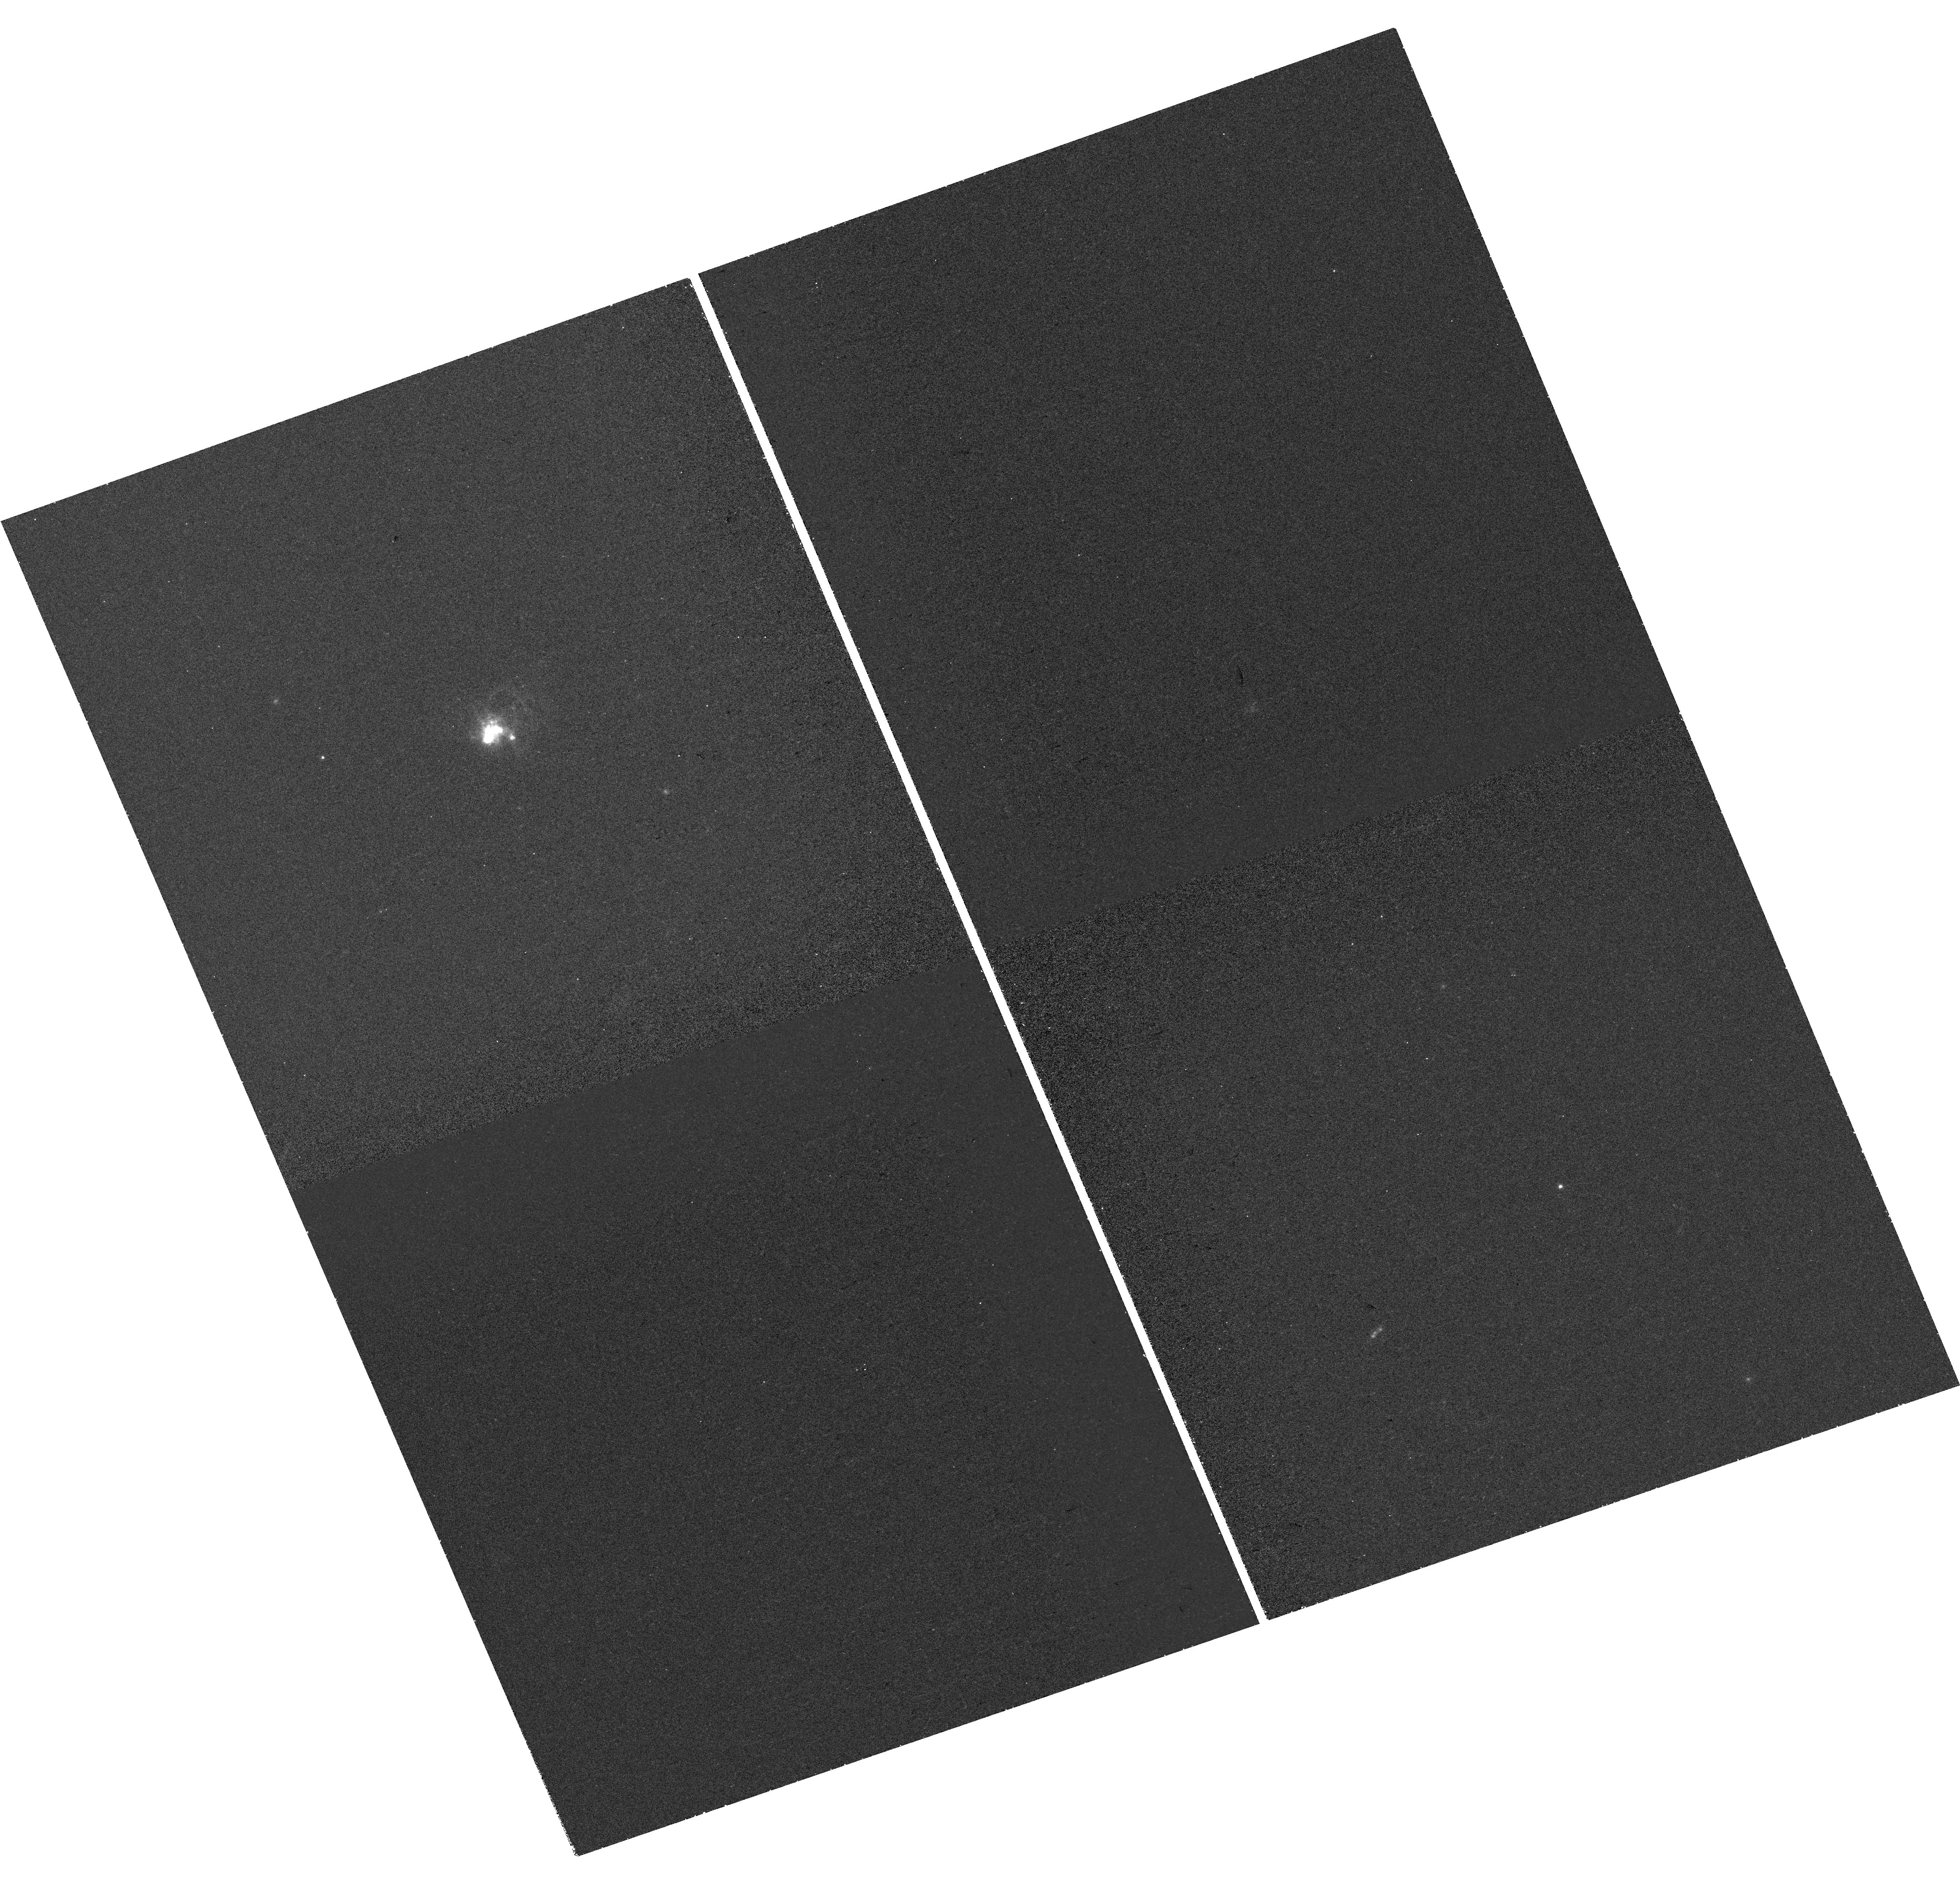
Target: SBS-0335-052. Instrument: WFC3/UVIS. Filter: FQ387N. Exposure: 41 min. Observation ID: hst_16763_07_wfc3_uvis_fq492n_iepy07

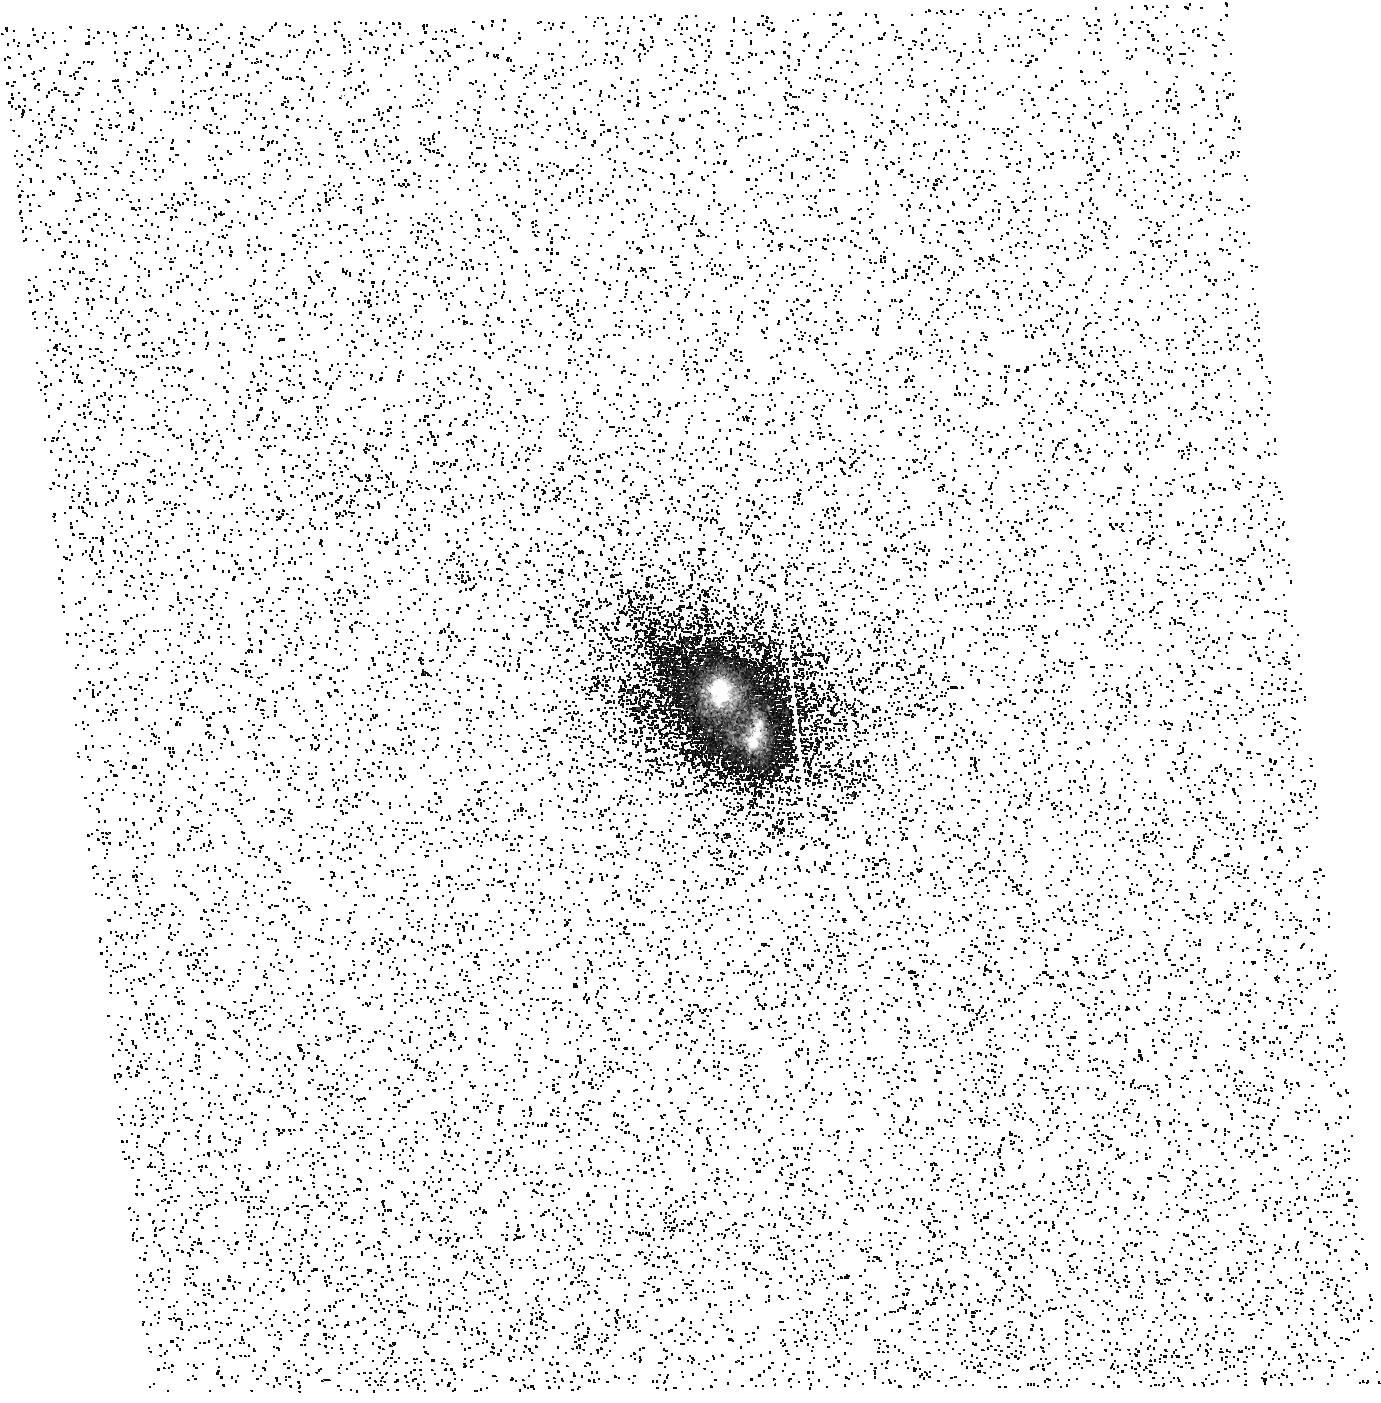
Target: J141851. Instrument: ACS/SBC. Filter: F150LP. Exposure: 22 min. Observation ID: hst_16763_13_acs_sbc_f150lp_jepy13

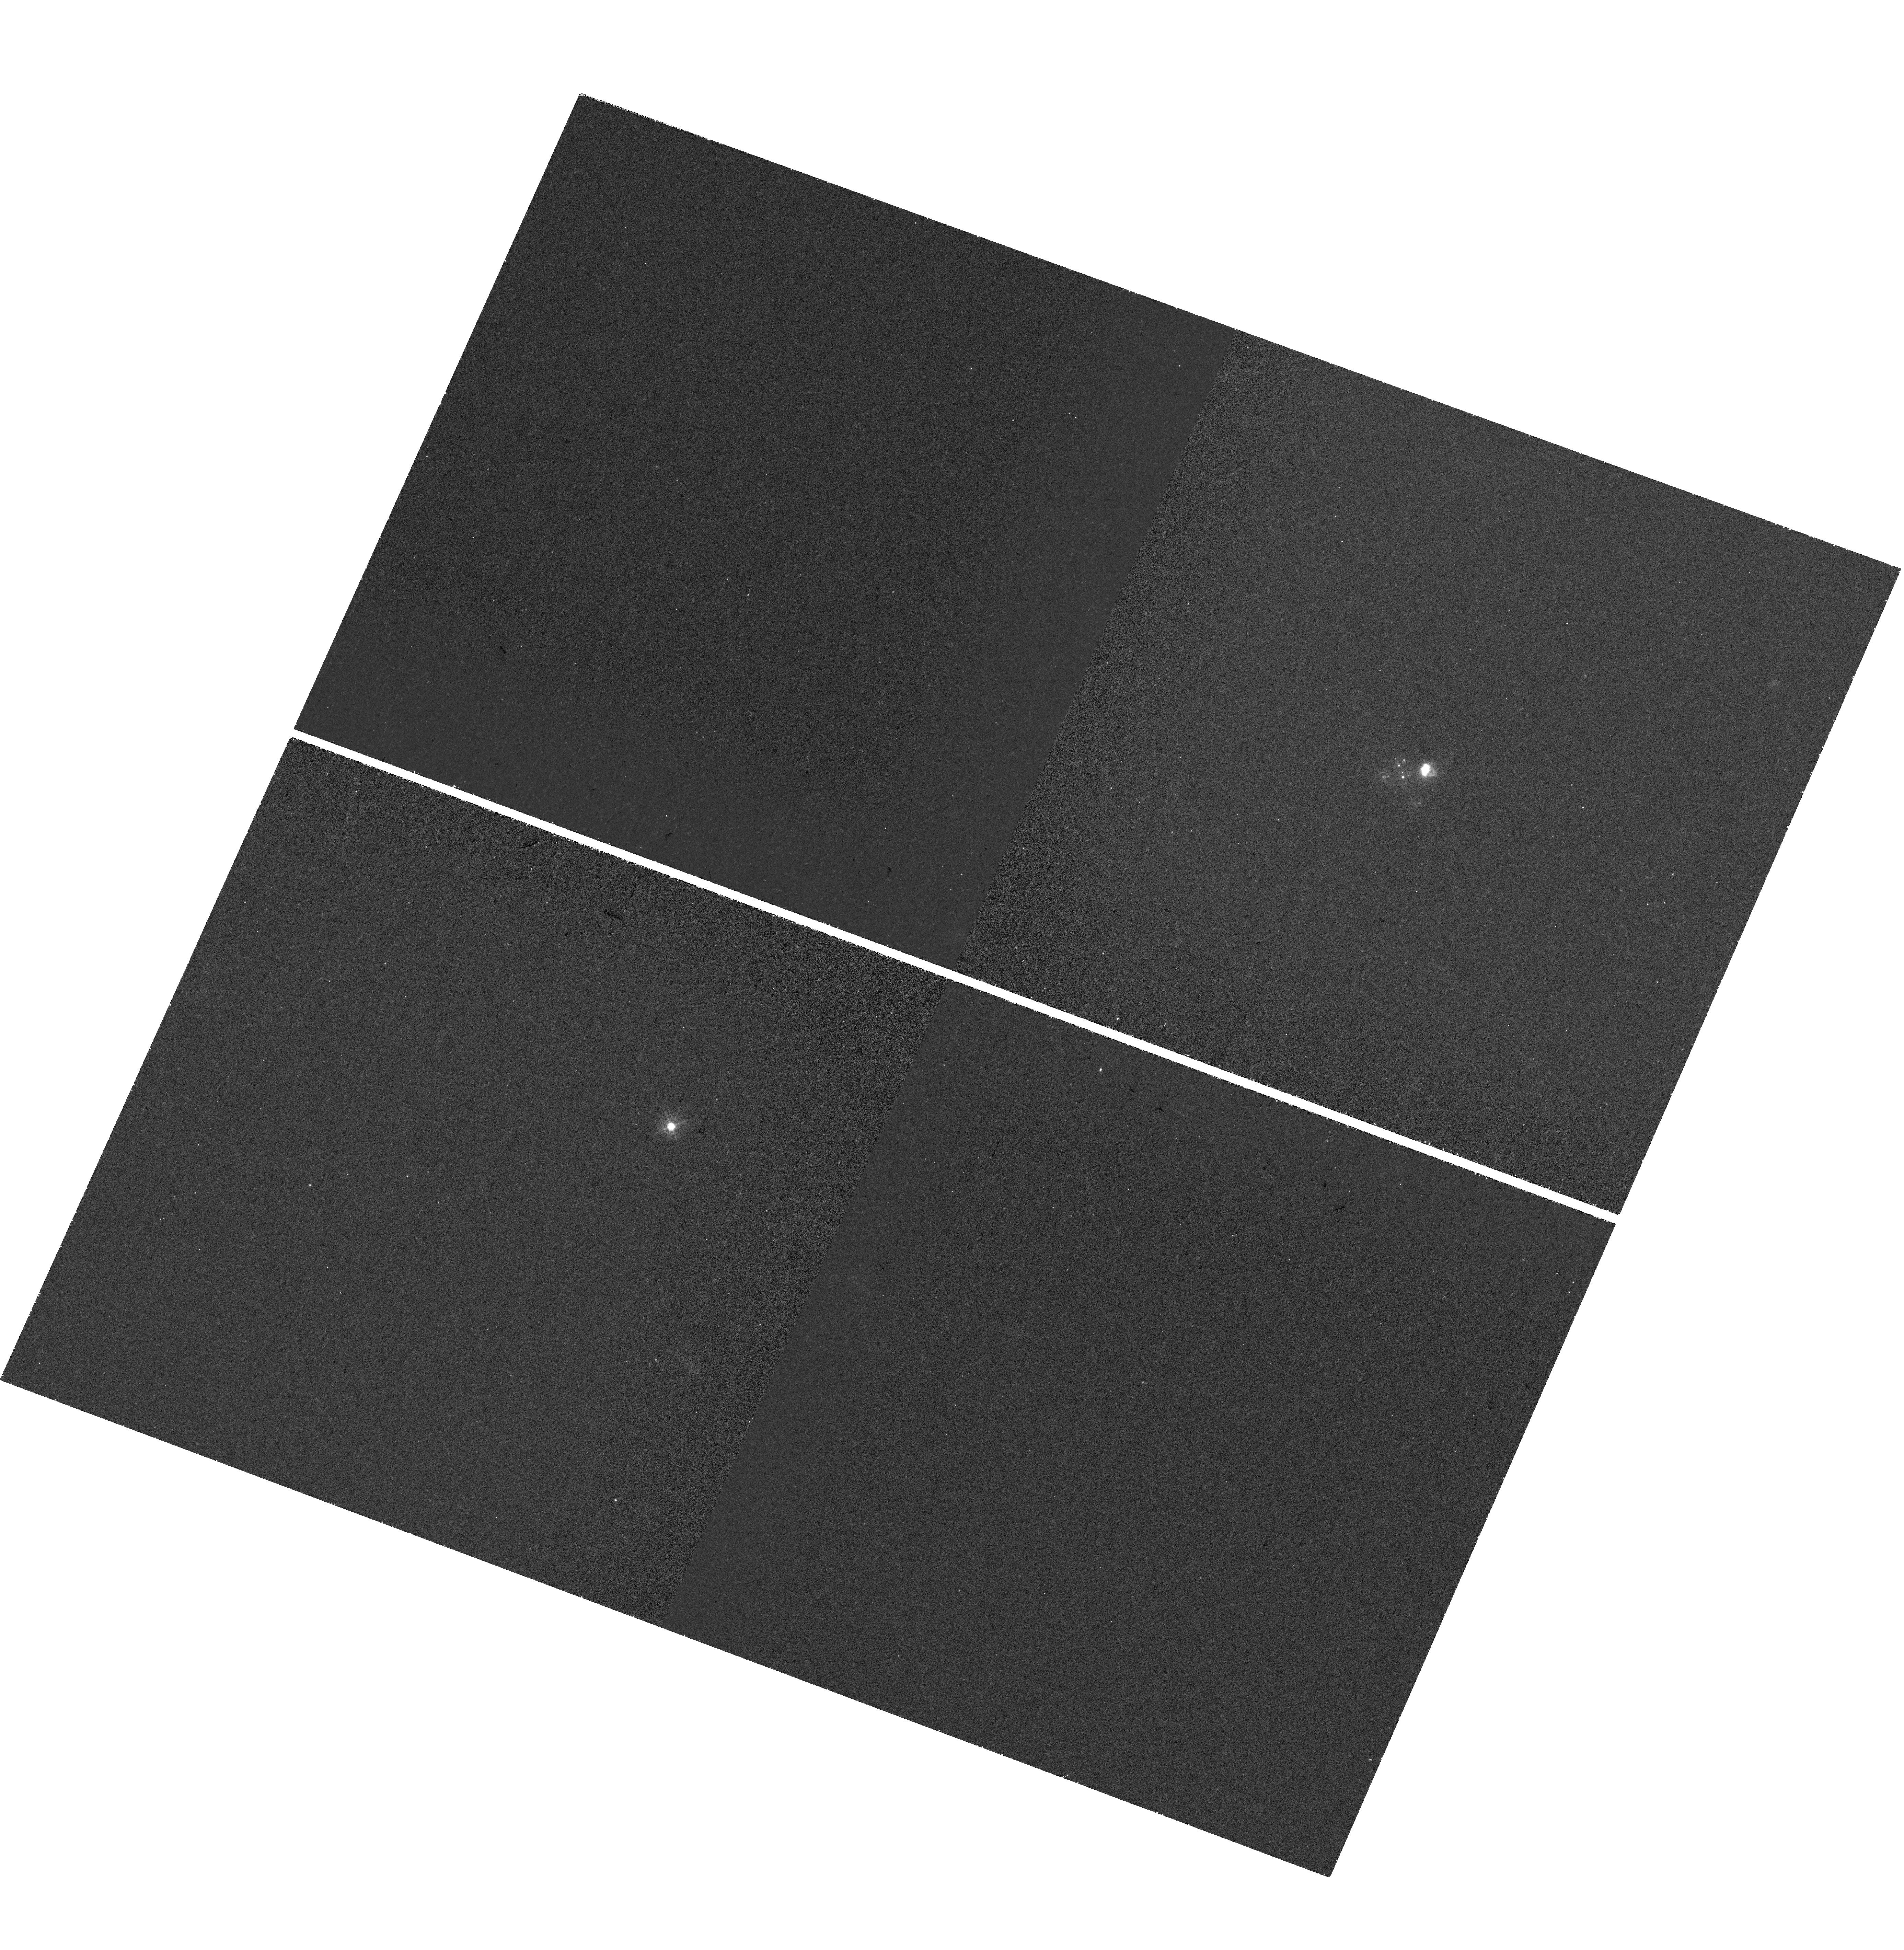
Target: J104457. Instrument: WFC3/UVIS. Filter: FQ387N. Exposure: 41 min. Observation ID: hst_16763_11_wfc3_uvis_fq492n_iepy11

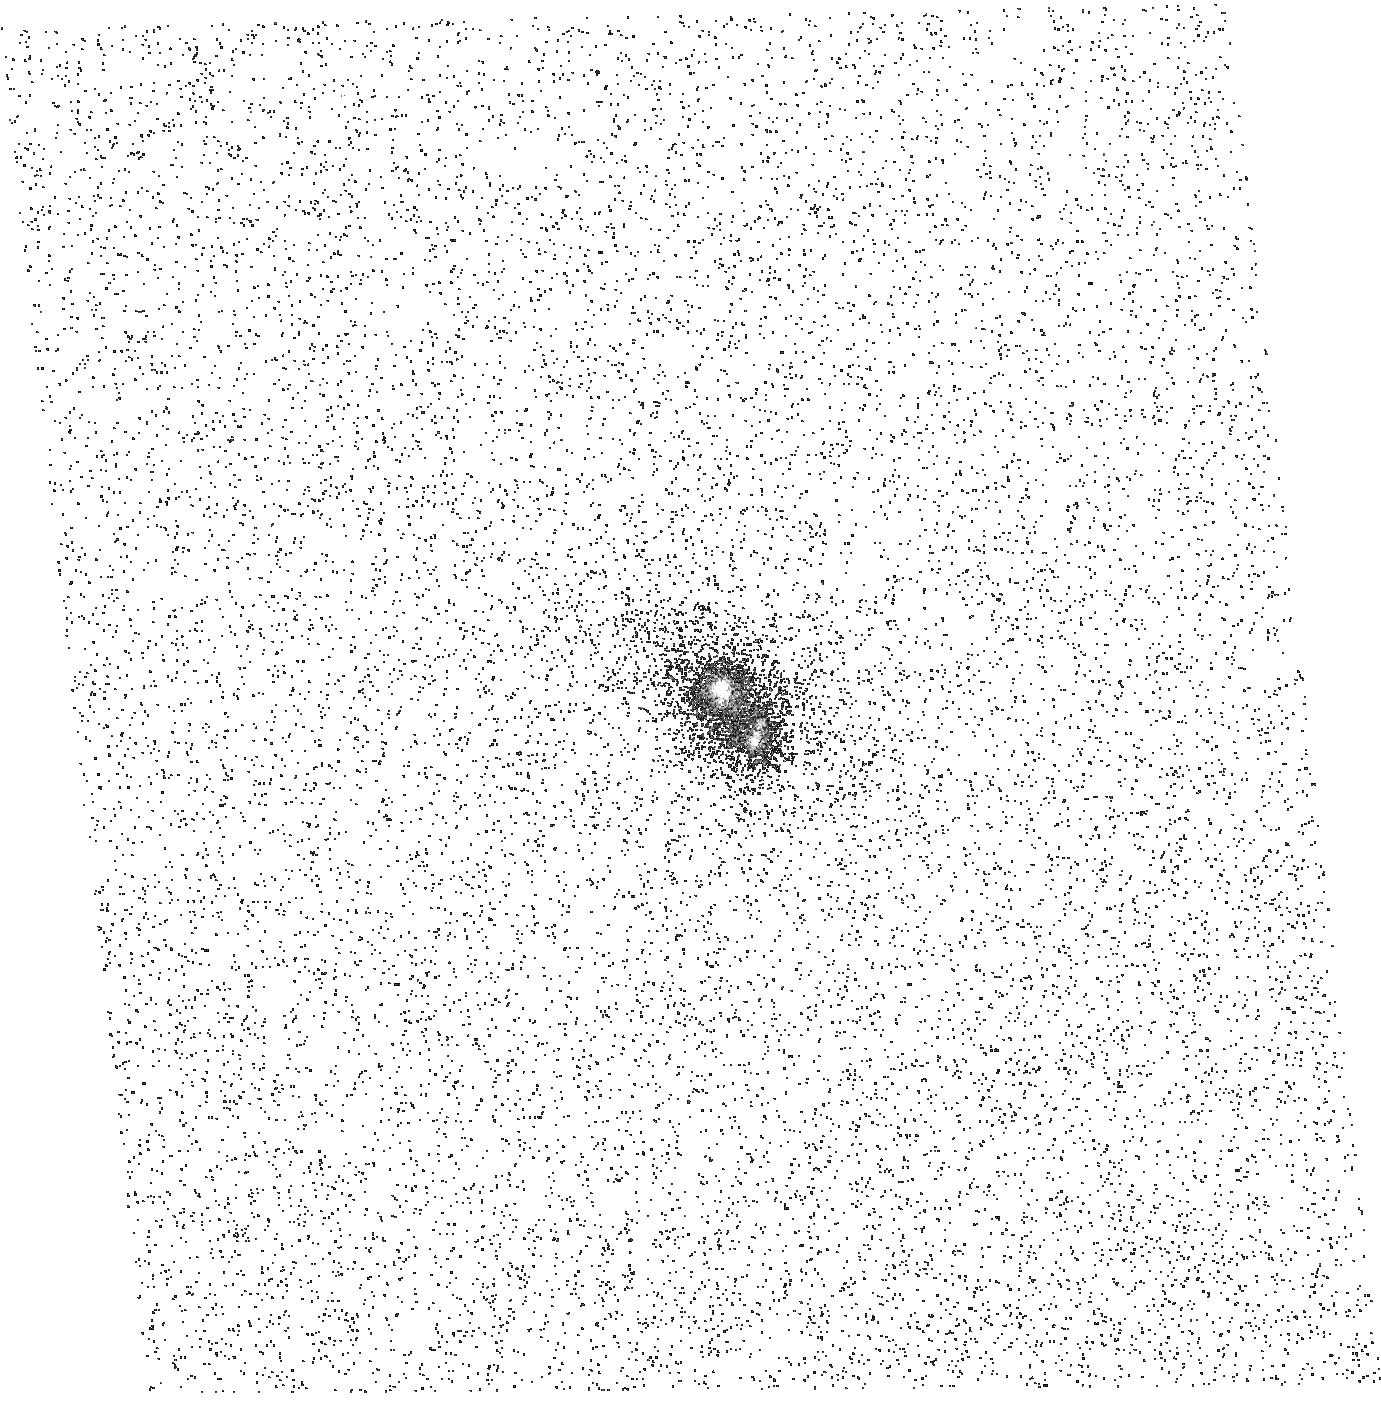
Target: J141851. Instrument: ACS/SBC. Filter: F165LP. Exposure: 22 min. Observation ID: hst_16763_13_acs_sbc_f165lp_jepy13

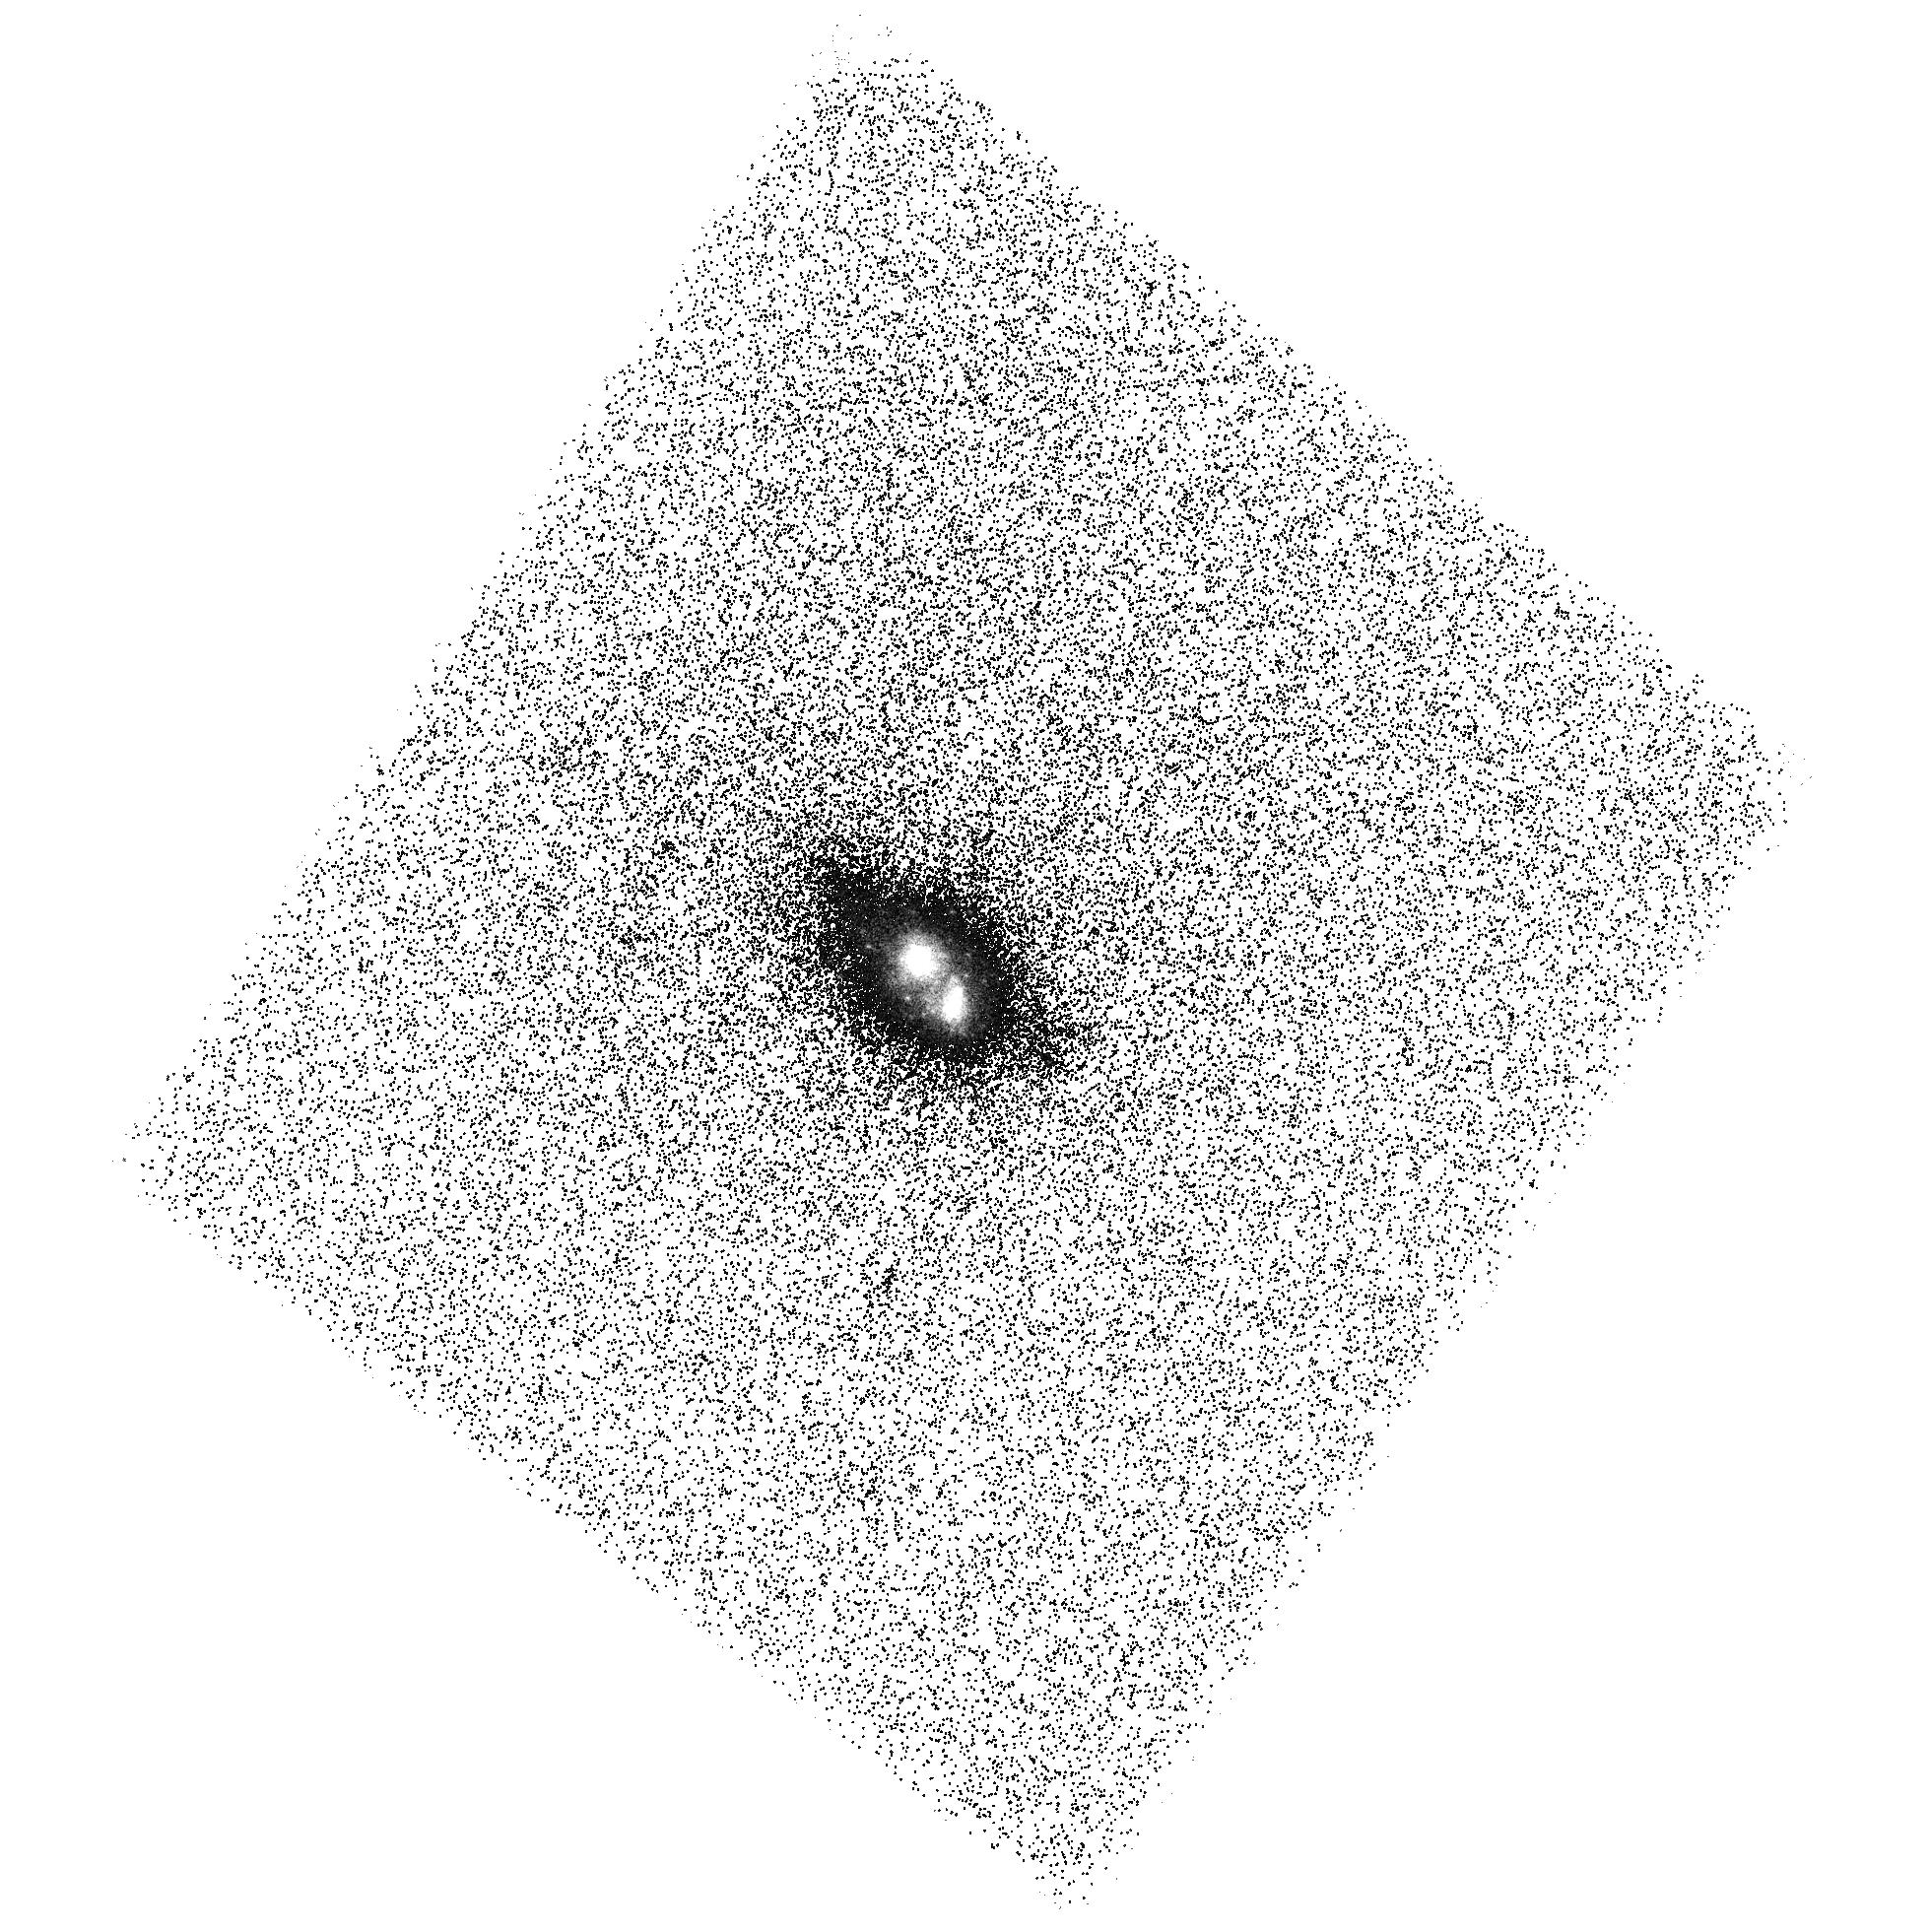
Target: J141851. Instrument: ACS/SBC. Filter: F140LP. Exposure: 37 min. Observation ID: hst_16763_01_acs_sbc_f140lp_jepy01

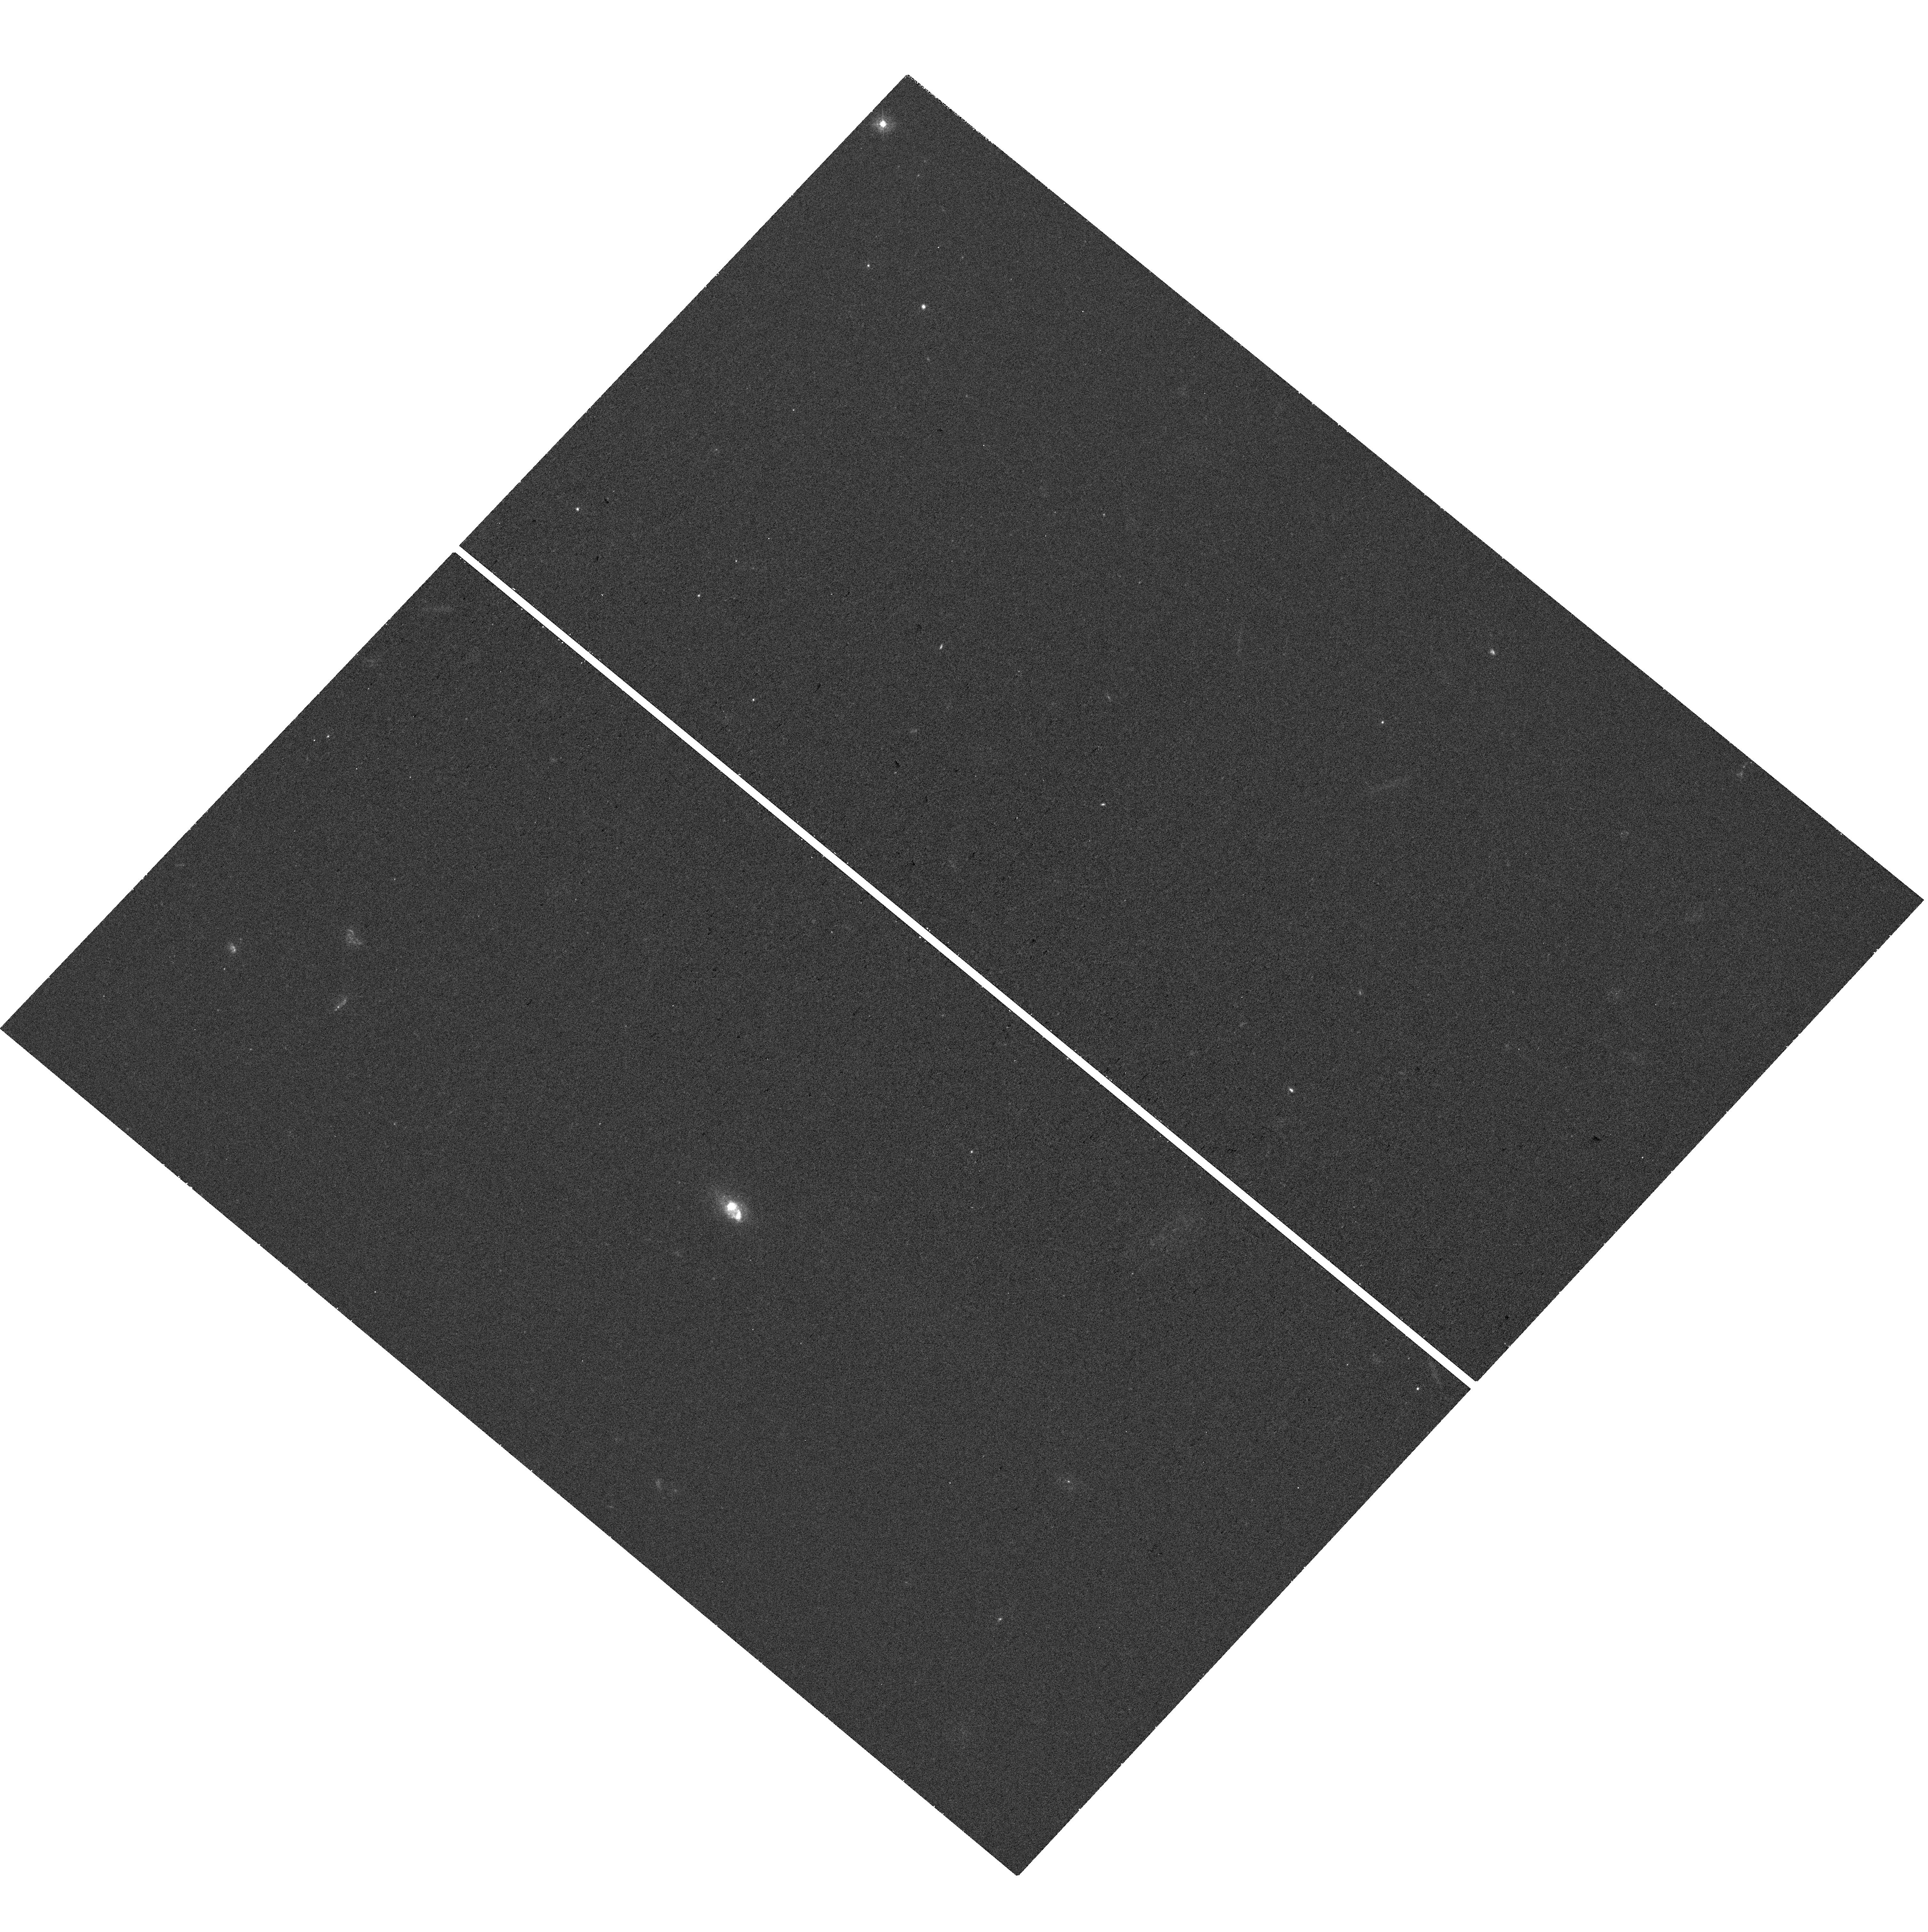
Target: J141851. Instrument: WFC3/UVIS. Filter: F336W. Exposure: 32 min. Observation ID: hst_16763_05_wfc3_uvis_f336w_iepy05

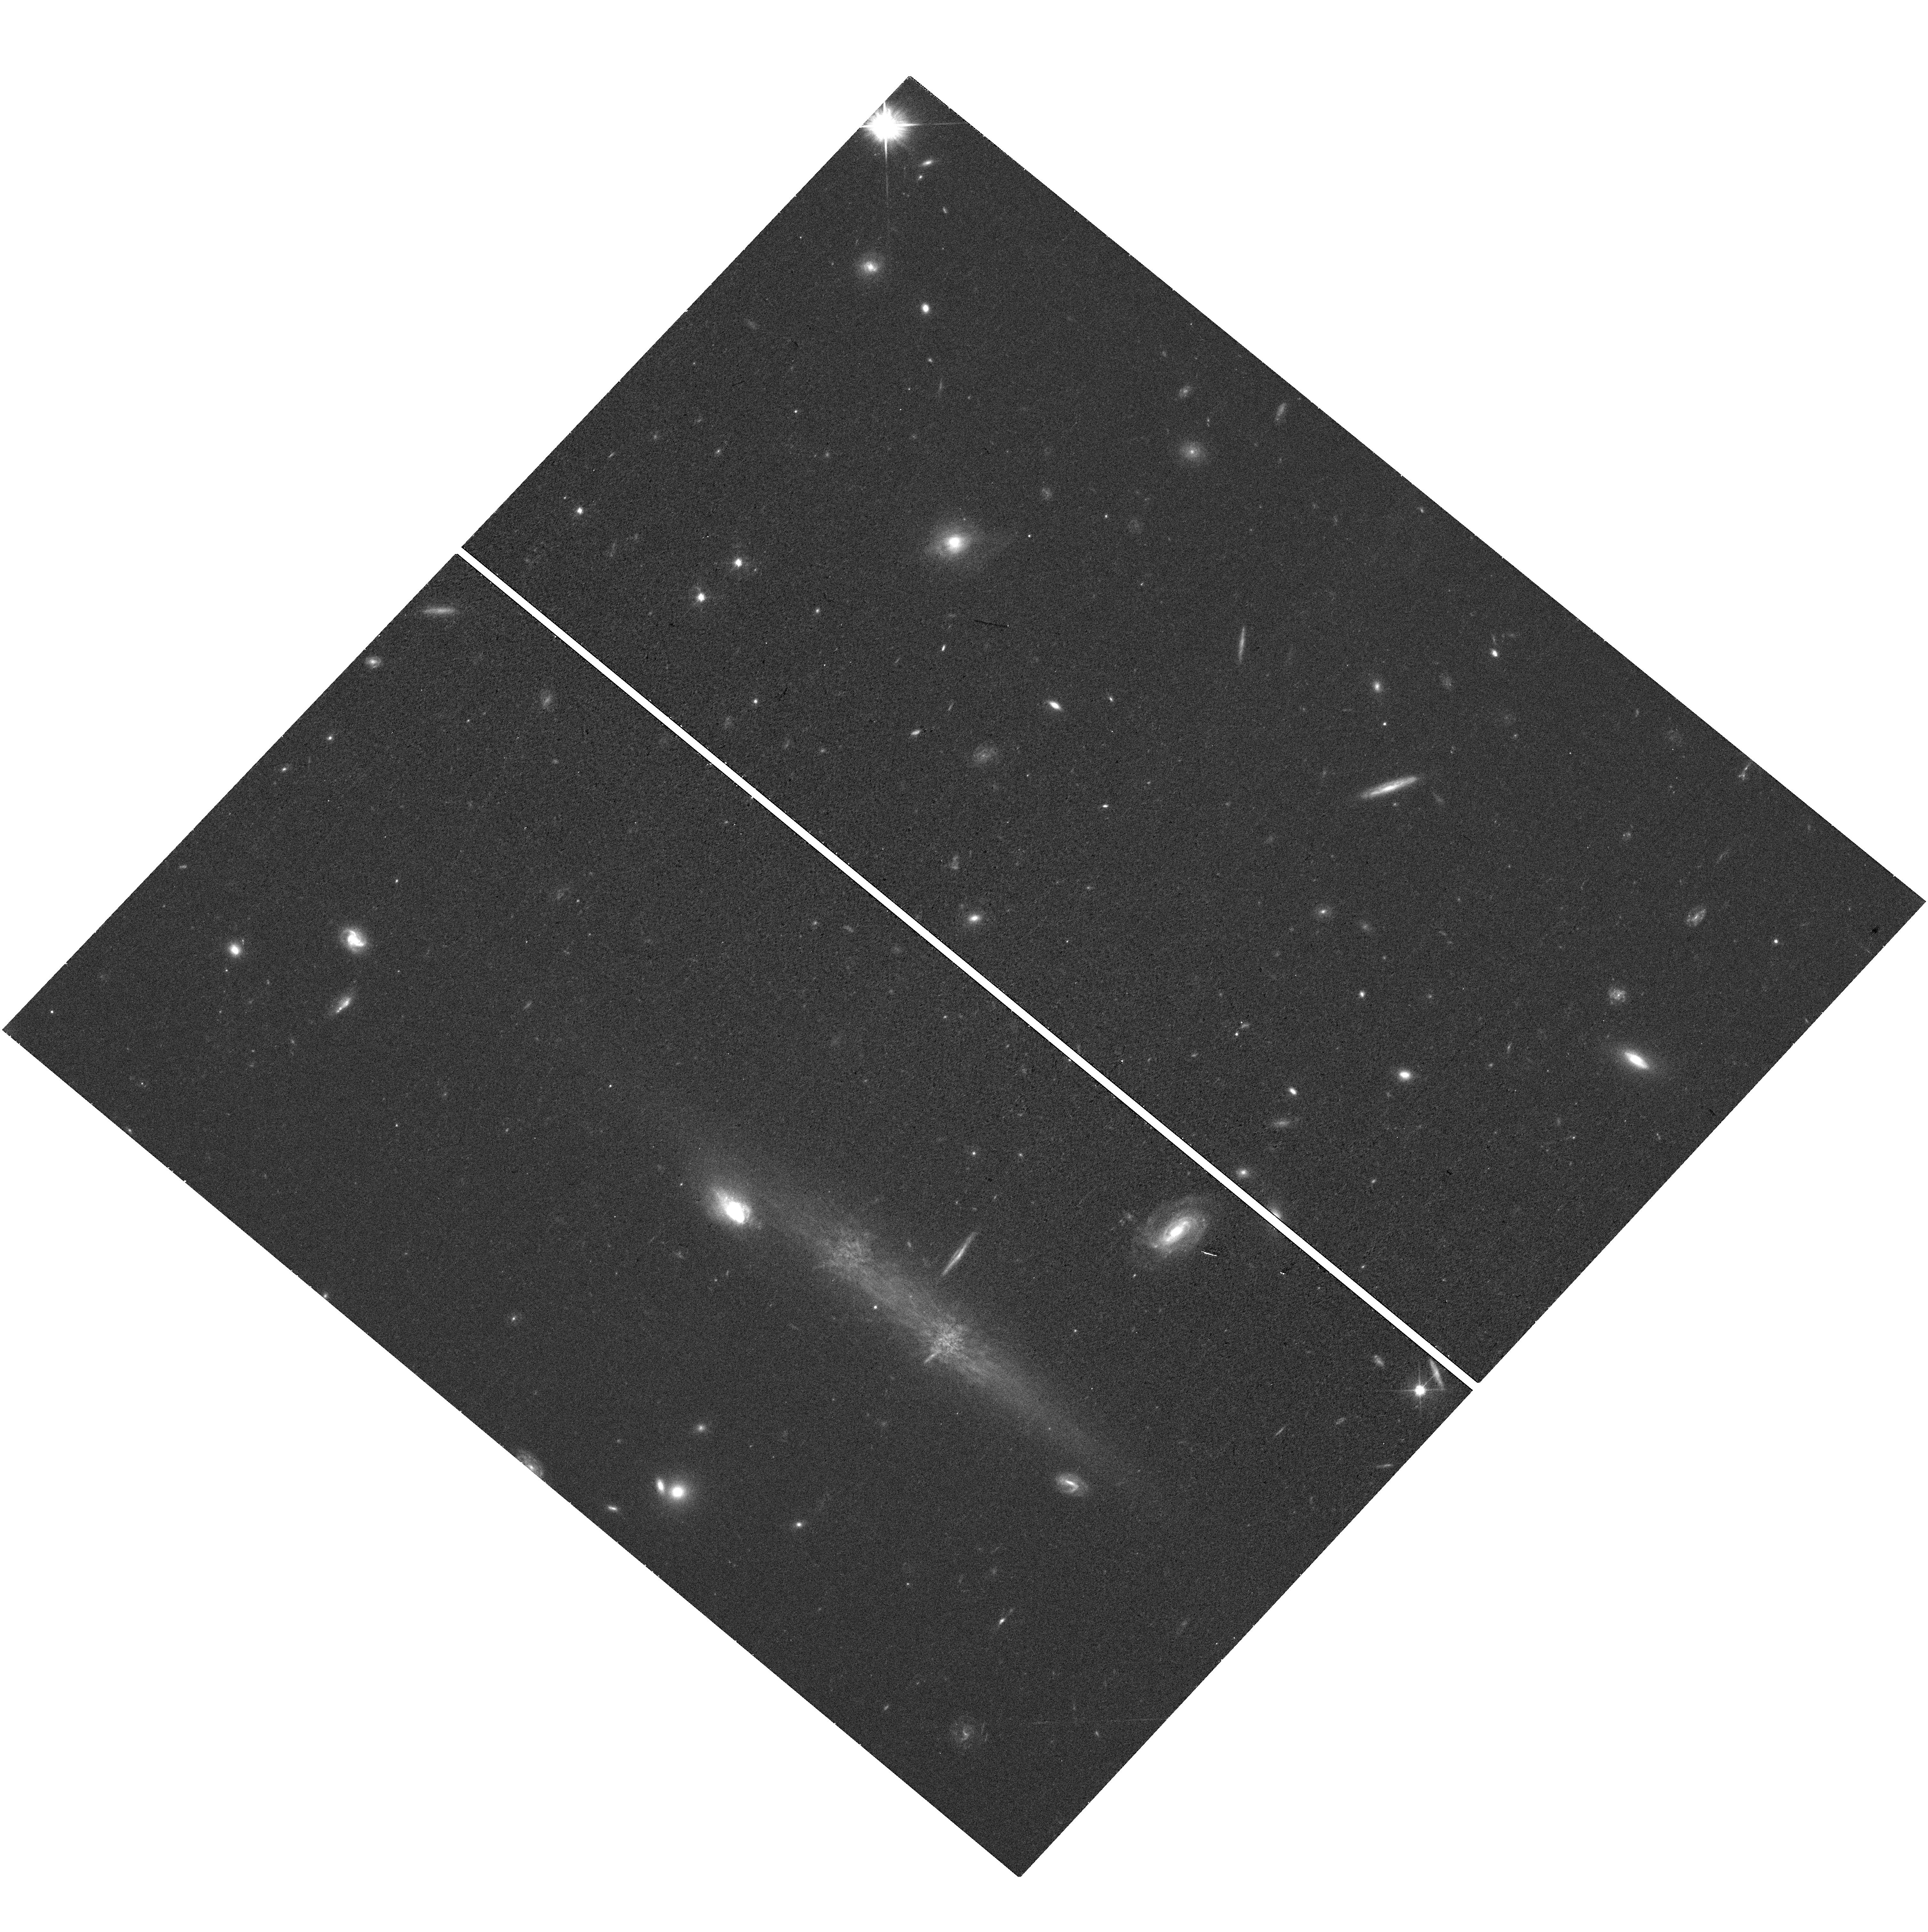
Target: J141851. Instrument: WFC3/UVIS. Filter: F606W. Exposure: 15 min. Observation ID: hst_16763_05_wfc3_uvis_f606w_iepy05

Tracking down the origin of UV photons in local high-z analogues with FUV emission line imaging (PI: Mingozzi, Matilde)

Far ultraviolet emission lines are fundamental to interpret the ionized interstellar medium (ISM) properties of the first generation of galaxies that will be observed with the James Webb Space Telescope (JWST). The COS Legacy Archive Spectroscopic SurveY (CLASSY) HST/COS treasury program provided the first high-resolution spectral catalog of local high-z analogues to investigate their stellar and gas properties to improve the diagnostic power of UV lines. However, in order to fully understand the physical conditions that give rise to their excitation, we need to spatially tackle these diagnostics. This will allow us to trace their spatial distribution and to isolate the origin of the UV photons within these systems. Here we propose to obtain emission line images down to ~10 pc resolution, using the high resolution imaging from ACS and STIS, of three nearby well-known low-metallicity starbursts selected from CLASSY. These sources are remarkably characterized by strong CIV1548, 1551, HeII1640, [OIII]1661, 6 and [CIII]1907, CIII]1909, and by different Ly-alpha profiles. The powerful combination of available optical integral field spectroscopy data, archival and new HST observations in concert with state-of-the-art models will allow us to investigate and interpret the morphology of the emission line diagnostics. Hence, not only we will be able to track the ionization source(s) of the gas and the ionization structure in our targets, but also test indirect tracers of leaking ionizing radiation (i.e., Lyman continuum escape). This study will provide us with an extremely powerful toolkit, pivotal for understanding the ISM conditions of the earliest galaxies.